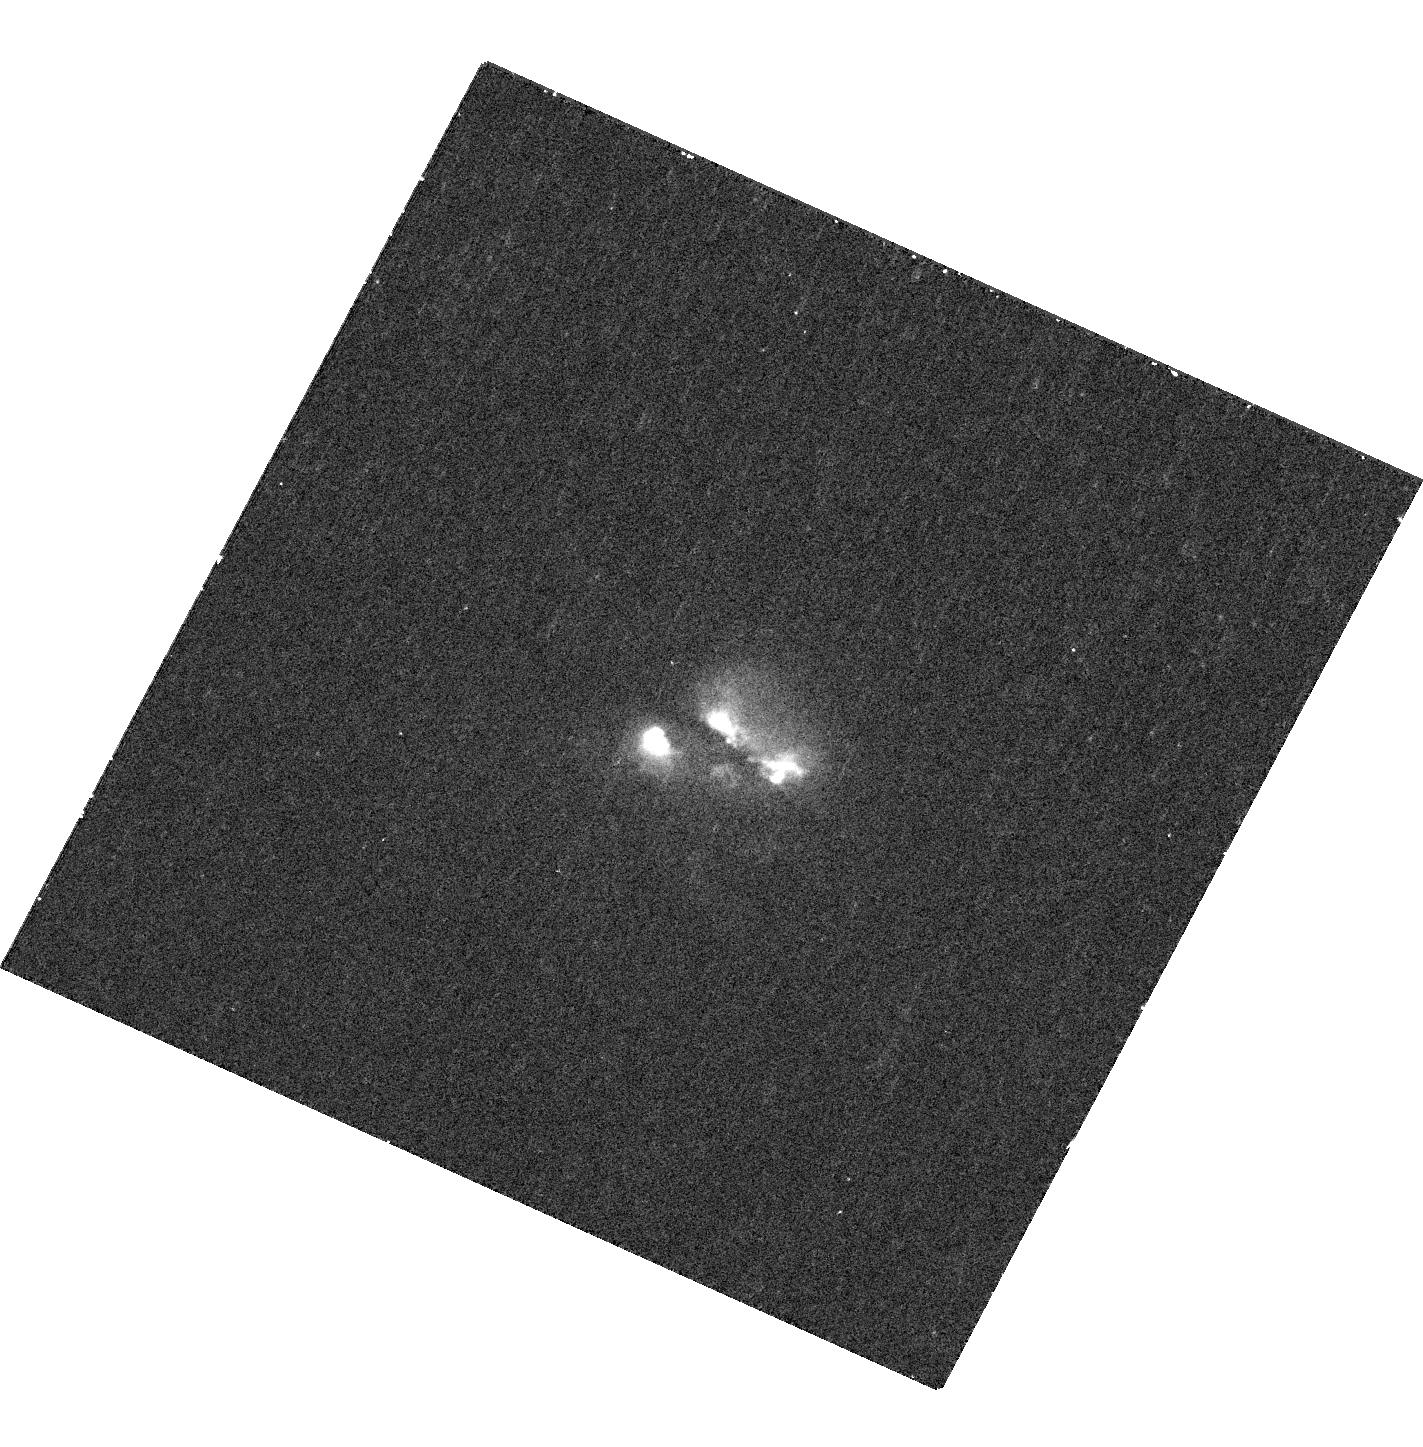
Target: SDSSJ0858+1822
Instrument: WFC3/UVIS
Filter: F336W
Exposure: 36 min
Observation ID: hst_13112_02_wfc3_uvis_f336w_ic5o02

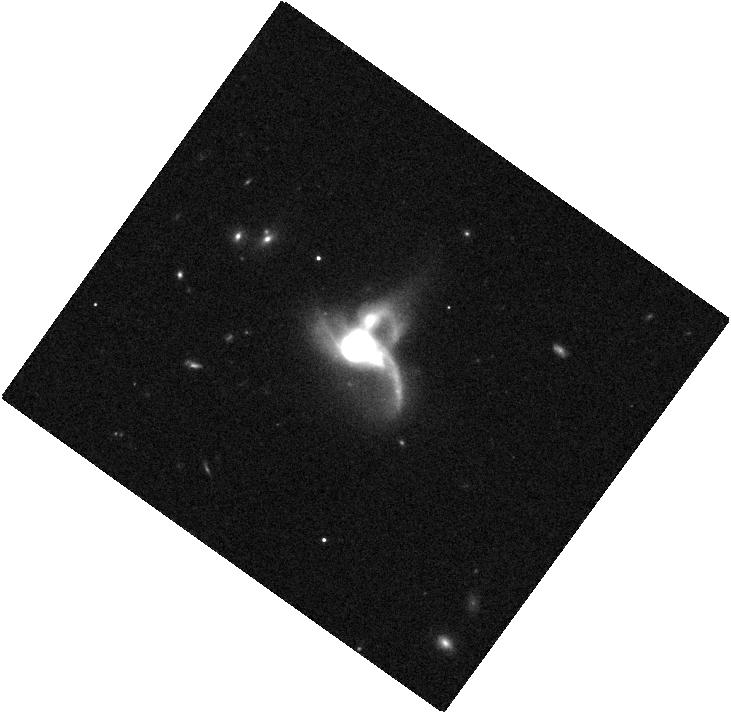
Target: SDSSJ0849+1114
Instrument: WFC3/IR
Filter: F105W
Exposure: 4 min
Observation ID: hst_13112_01_wfc3_ir_f105w_ic5o01

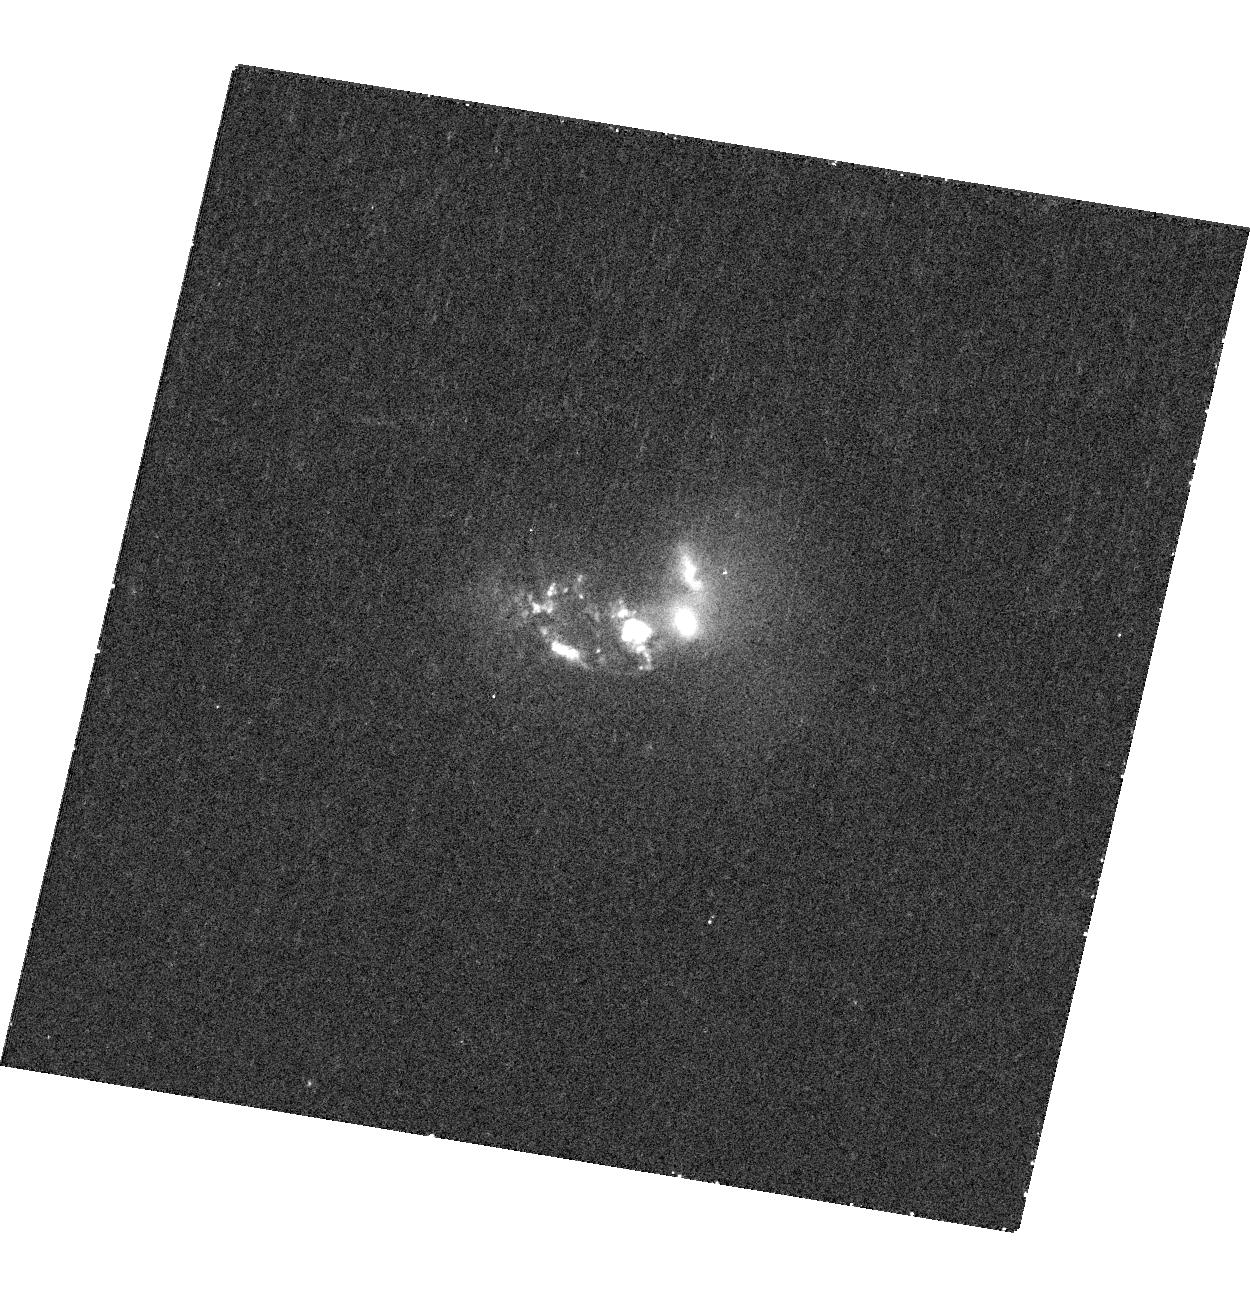
Target: SDSSJ1027+1749
Instrument: WFC3/UVIS
Filter: F336W
Exposure: 36 min
Observation ID: hst_13112_03_wfc3_uvis_f336w_ic5o03

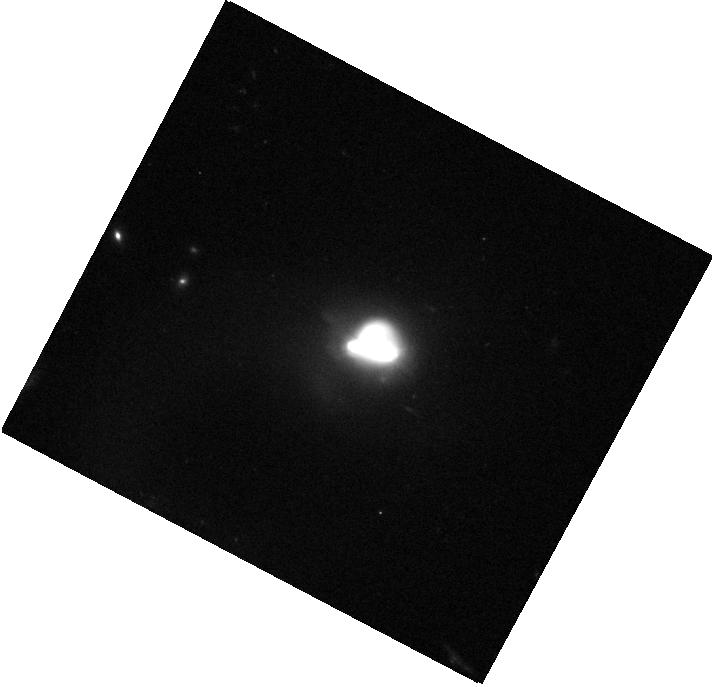
Target: SDSSJ0858+1822
Instrument: WFC3/IR
Filter: F105W
Exposure: 4 min
Observation ID: hst_13112_02_wfc3_ir_f105w_ic5o02

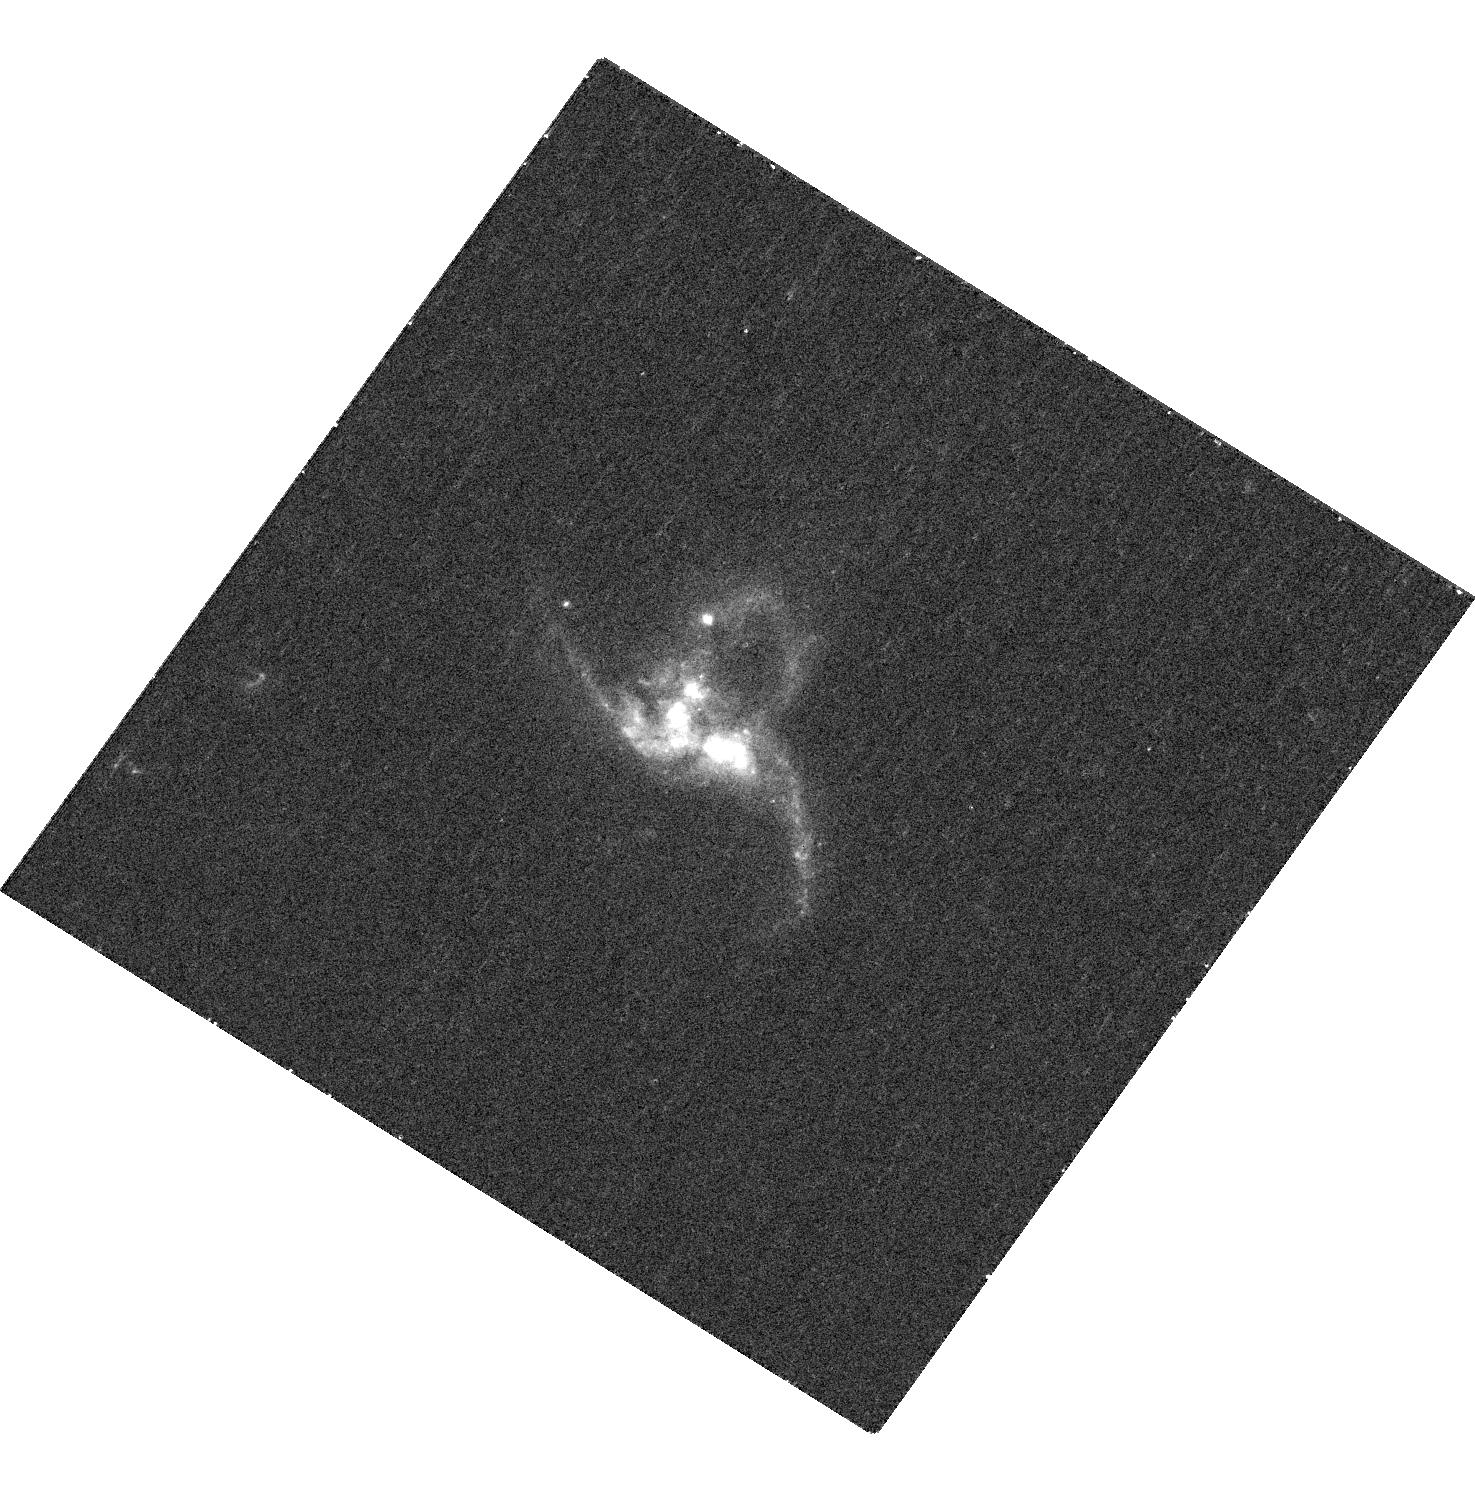
Target: SDSSJ0849+1114
Instrument: WFC3/UVIS
Filter: F336W
Exposure: 36 min
Observation ID: hst_13112_01_wfc3_uvis_f336w_ic5o01

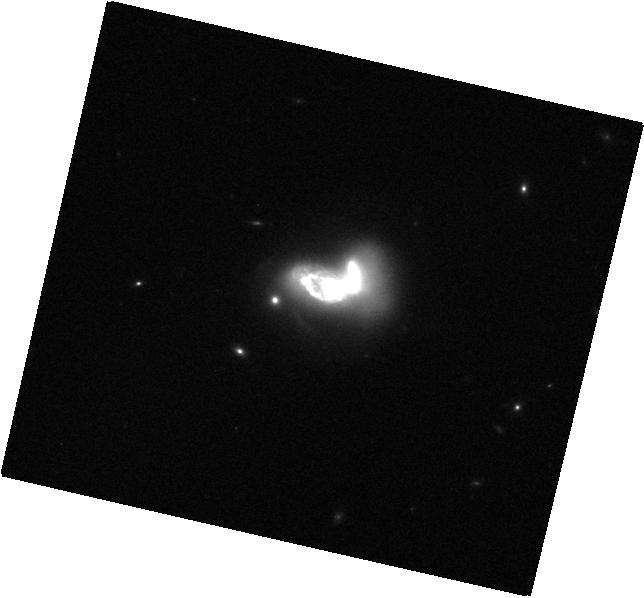
Target: SDSSJ1027+1749
Instrument: WFC3/IR
Filter: F105W
Exposure: 4 min
Observation ID: hst_13112_03_wfc3_ir_f105w_ic5o03

The Hierarchical Assembly of Massive Black Holes: Identifying Kpc-Scale Triple AGNs with Chandra, HST, and EVLA (PI: Liu, Xin)

We propose to image three optically selected kpc-scale triple-AGN candidates with Chandra, HST, and EVLA. The detection of three luminous hard X-ray point sources in each system would confirm their triple AGN nature unambiguously, enabling the first direct evidence for galaxies containing triple massive black holes. The joint HST and EVLA imaging will help characterize the excitation mechanism of the observed emission (AGN, starburst, and/or shocks), and will explore host galaxy morphologies and spatially resolved star formation activity in these unique mergers.